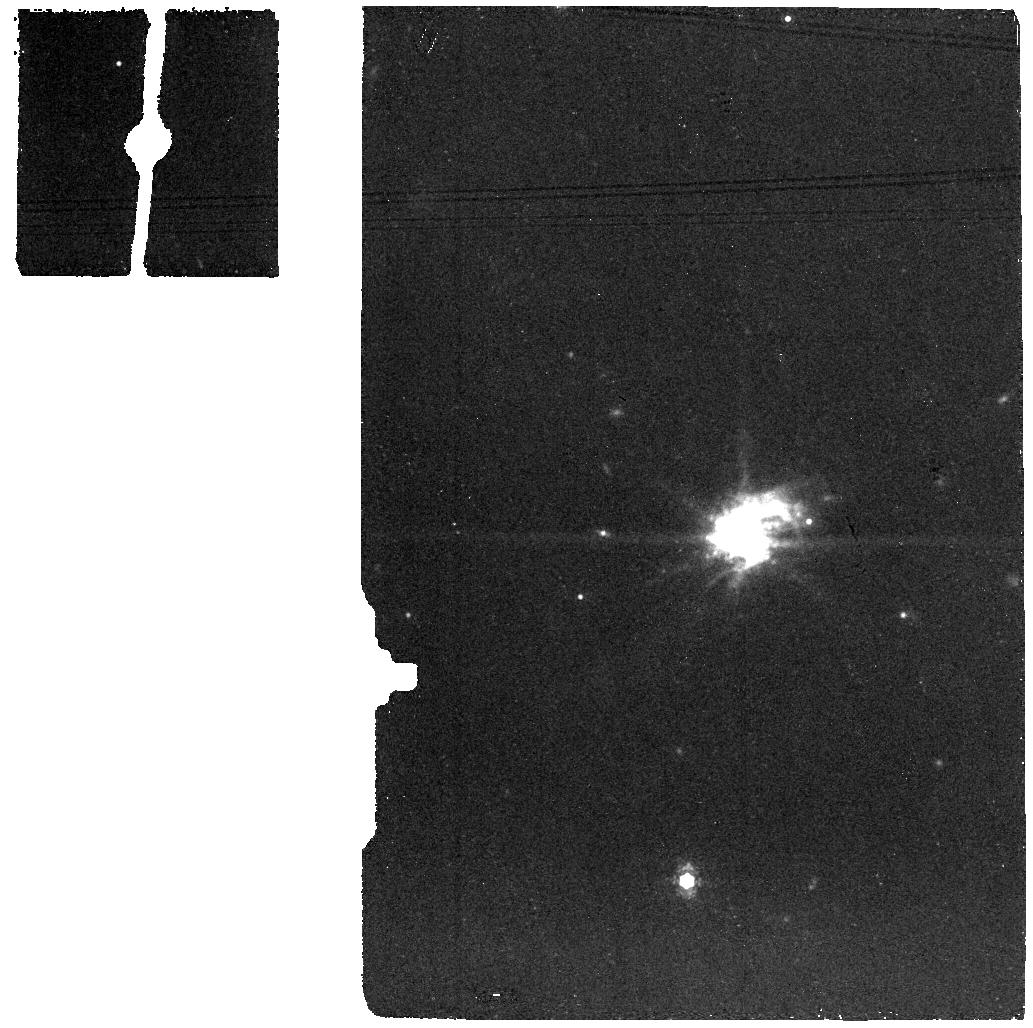
Target: J0127-0619-BKG. Instrument: MIRI. Filter: F1130W. Exposure: 6 min. Observation ID: jw04278-o006_t006_miri_f1130w

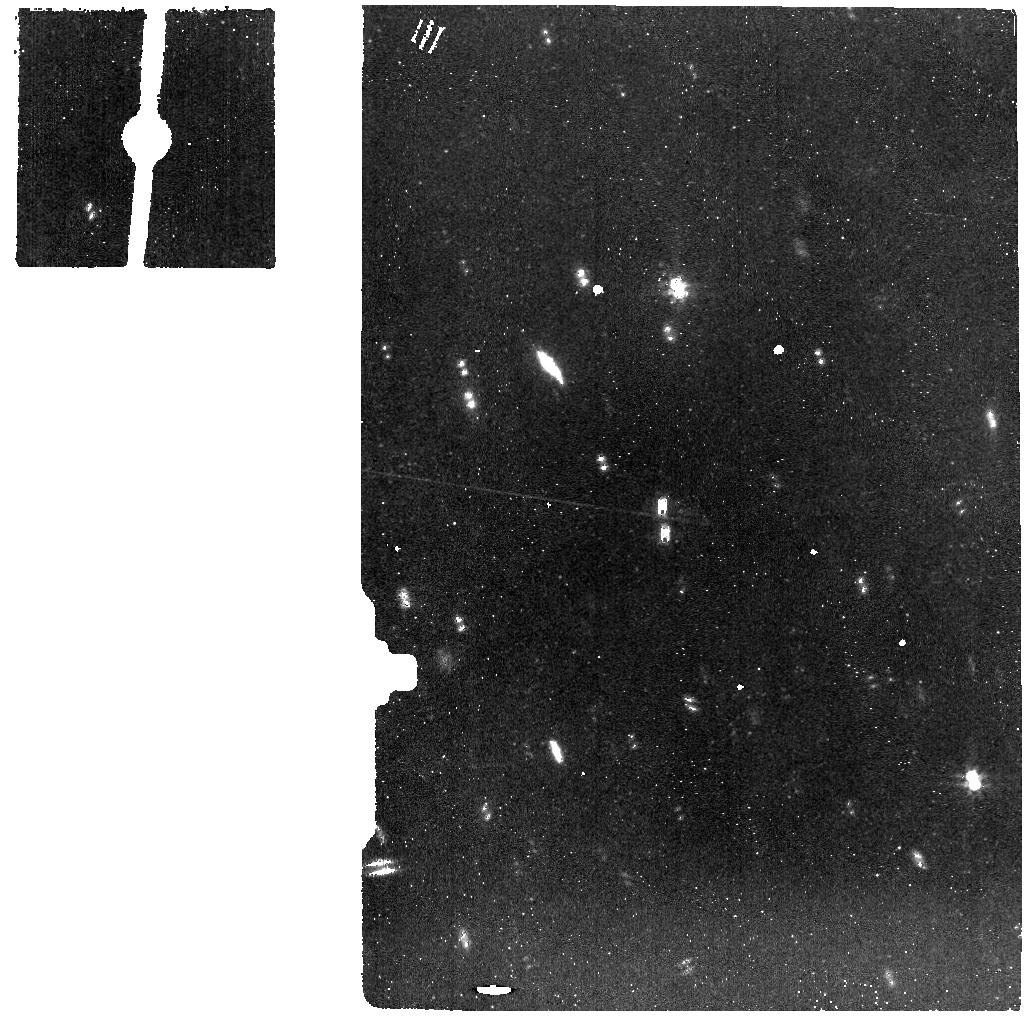
Target: J1323-0132-BKG. Instrument: MIRI. Filter: F770W. Exposure: 14 min. Observation ID: jw04278-o014_t014_miri_f770w

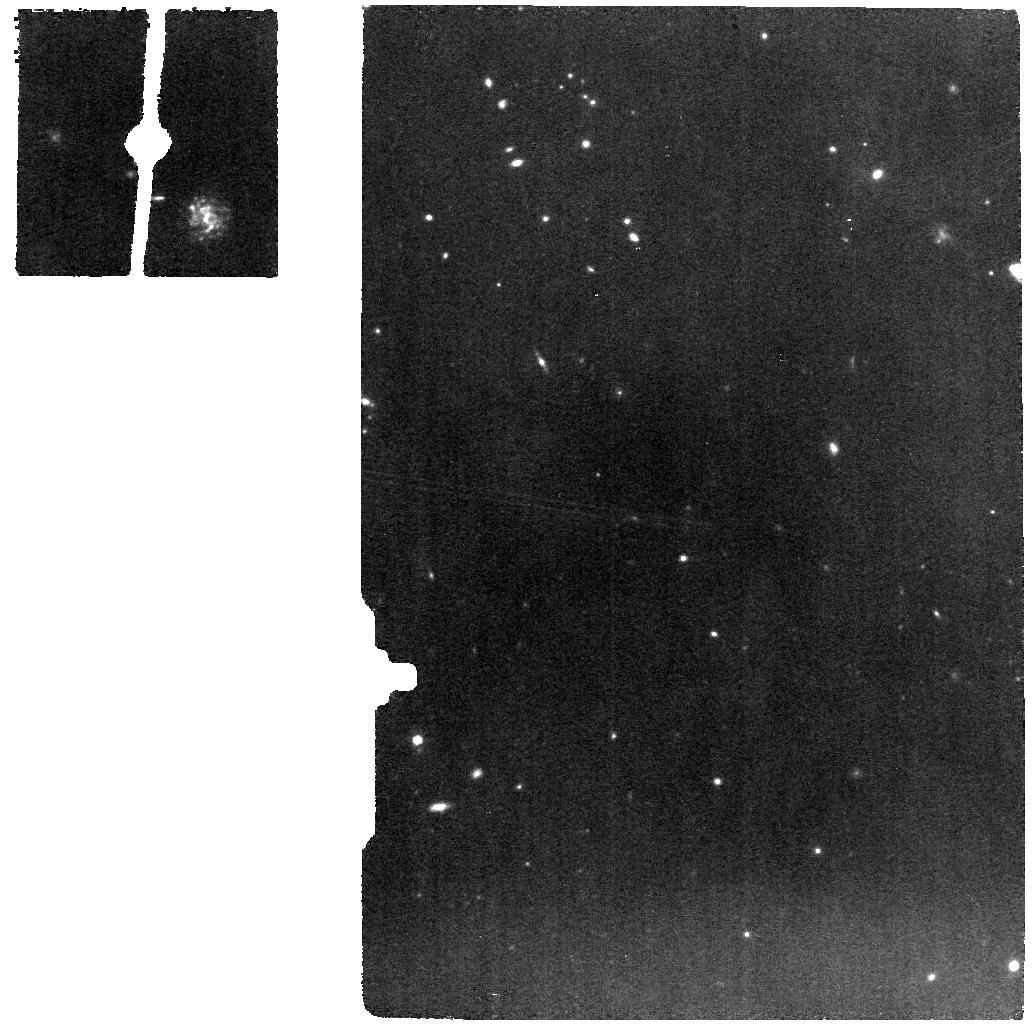
Target: J0337-0502. Instrument: MIRI. Filter: F770W. Exposure: 9 min. Observation ID: jw04278-o017_t001_miri_f770w

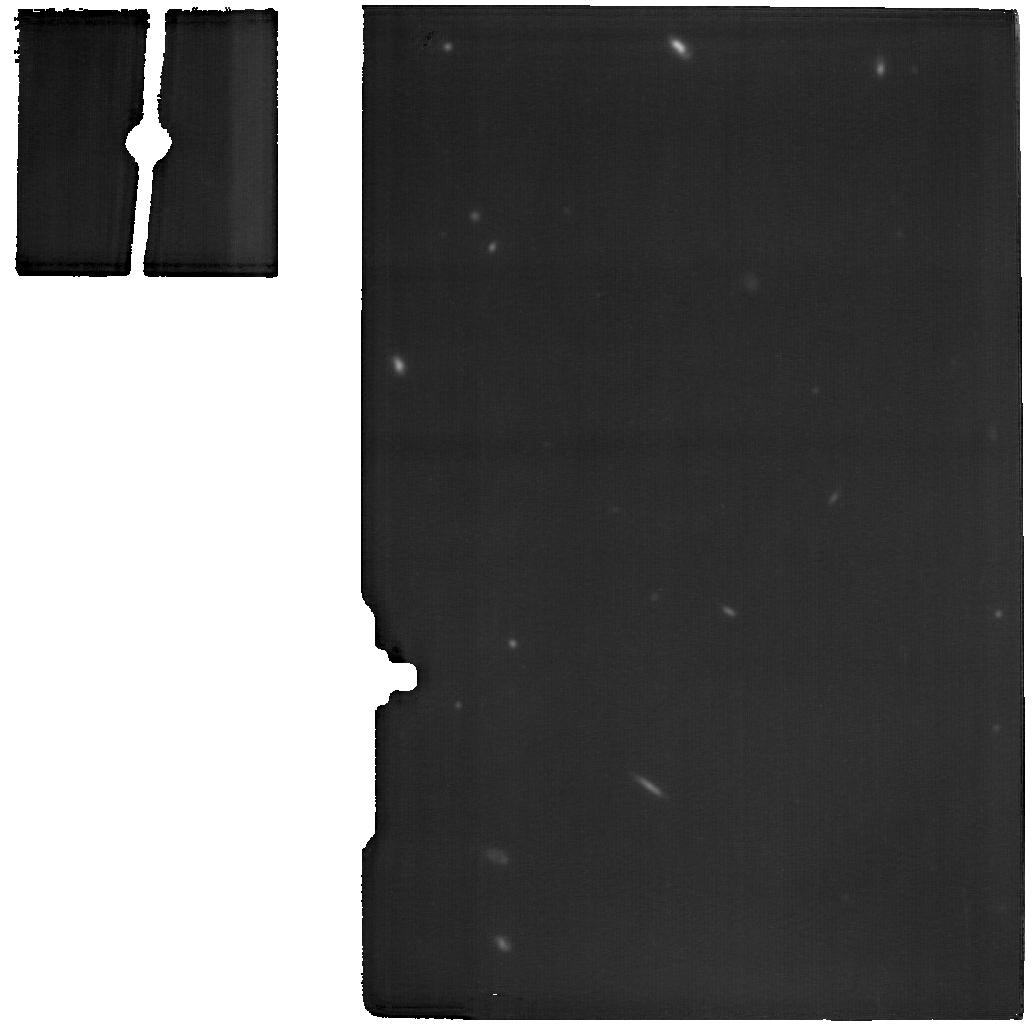
Target: J0944-0038. Instrument: MIRI. Filter: F1800W. Exposure: 24 min. Observation ID: jw04278-o011_t011_miri_f1800w

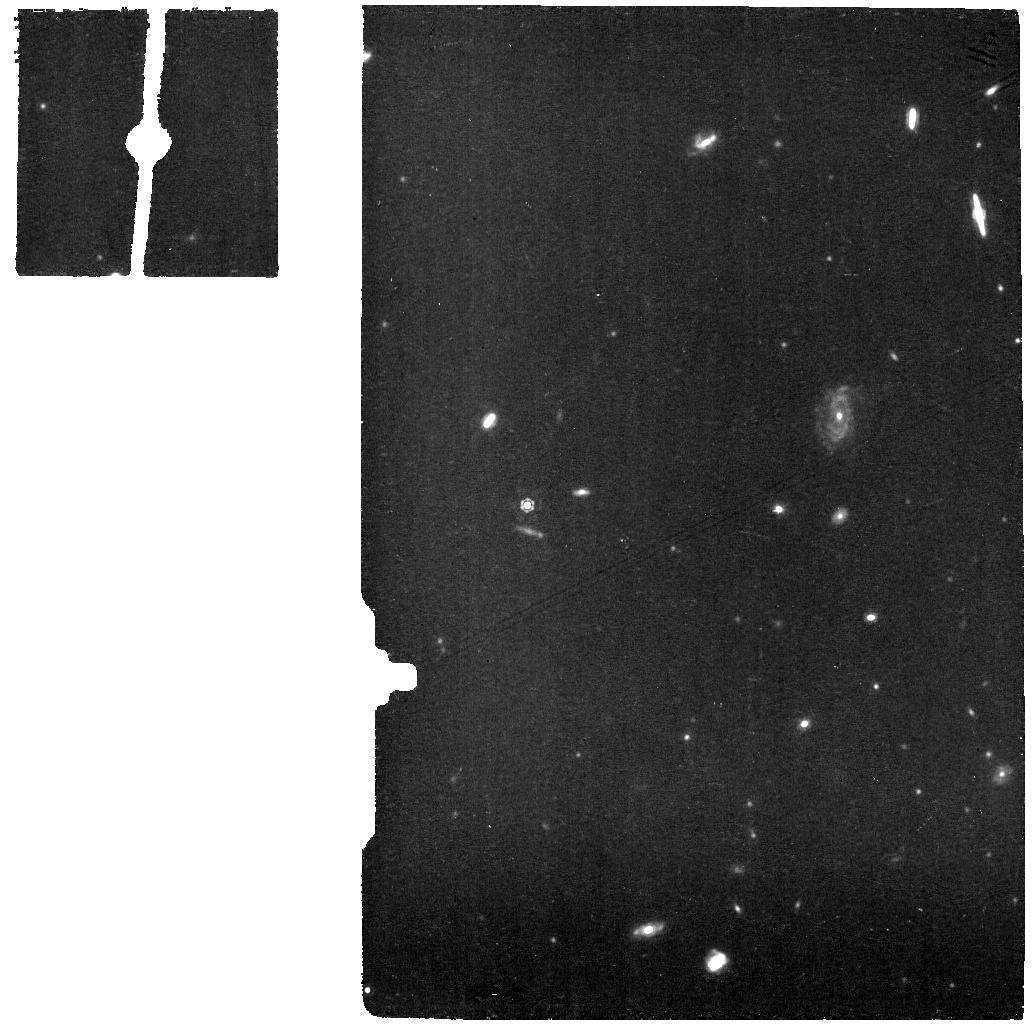
Target: J1418+2102. Instrument: MIRI. Filter: F1130W. Exposure: 28 min. Observation ID: jw04278-o015_t015_miri_f1130w

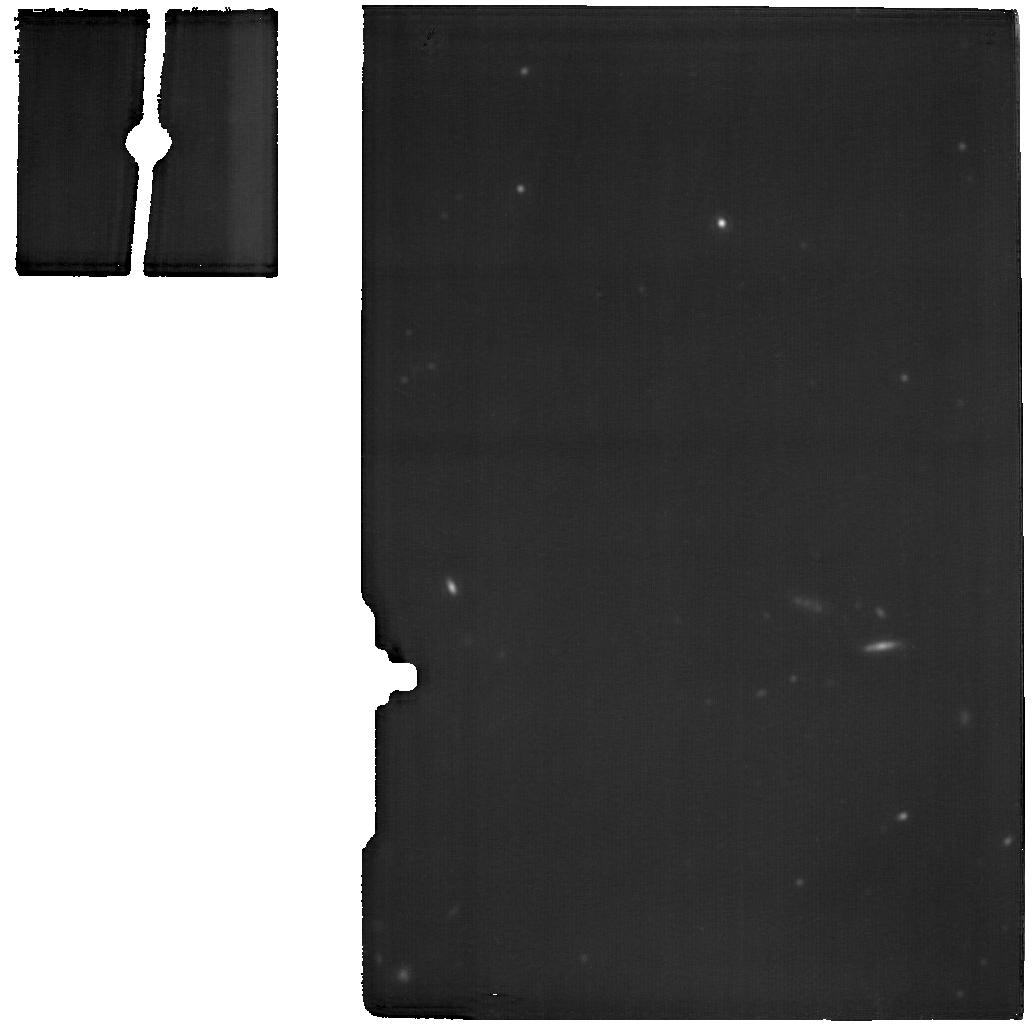
Target: J1323-0132. Instrument: MIRI. Filter: F1800W. Exposure: 28 min. Observation ID: jw04278-o013_t013_miri_f1800w

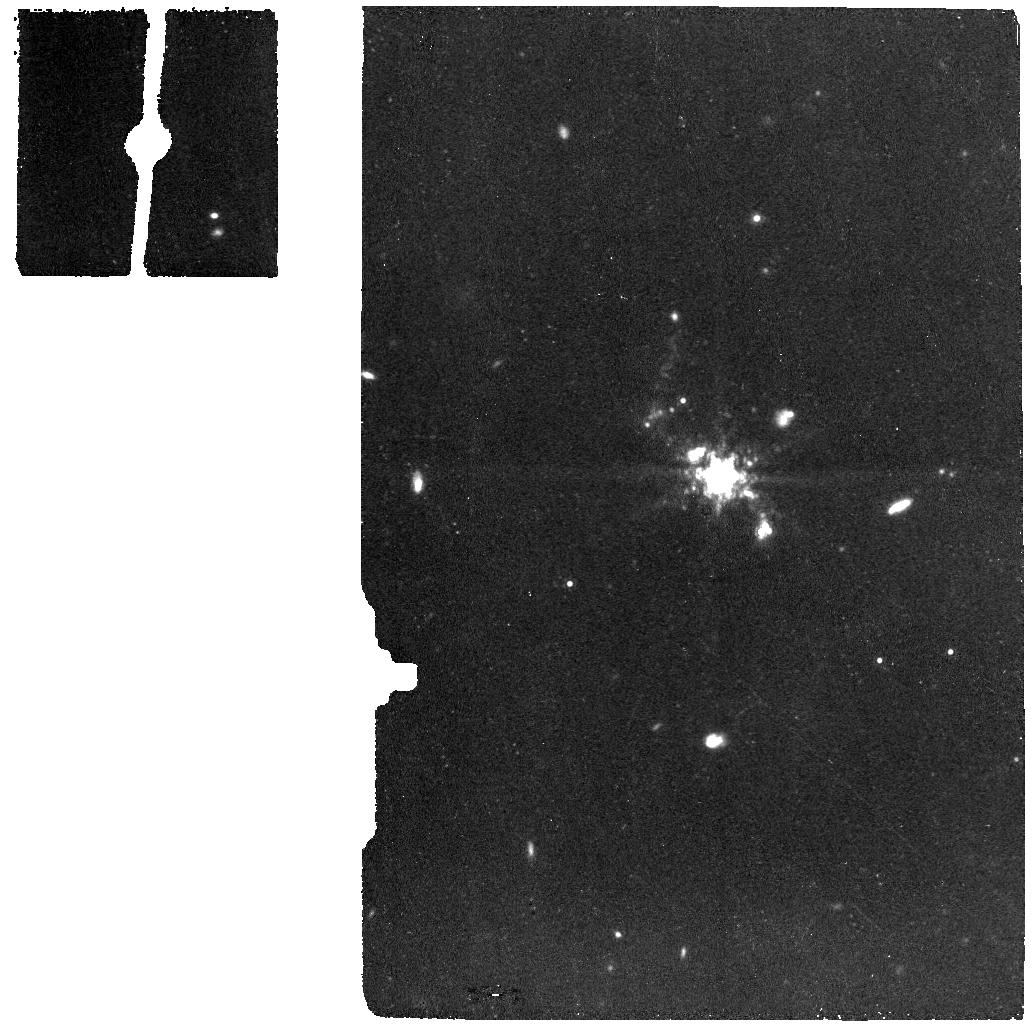
Target: J0944-0038-BKG. Instrument: MIRI. Filter: F1130W. Exposure: 12 min. Observation ID: jw04278-o012_t012_miri_f1130w

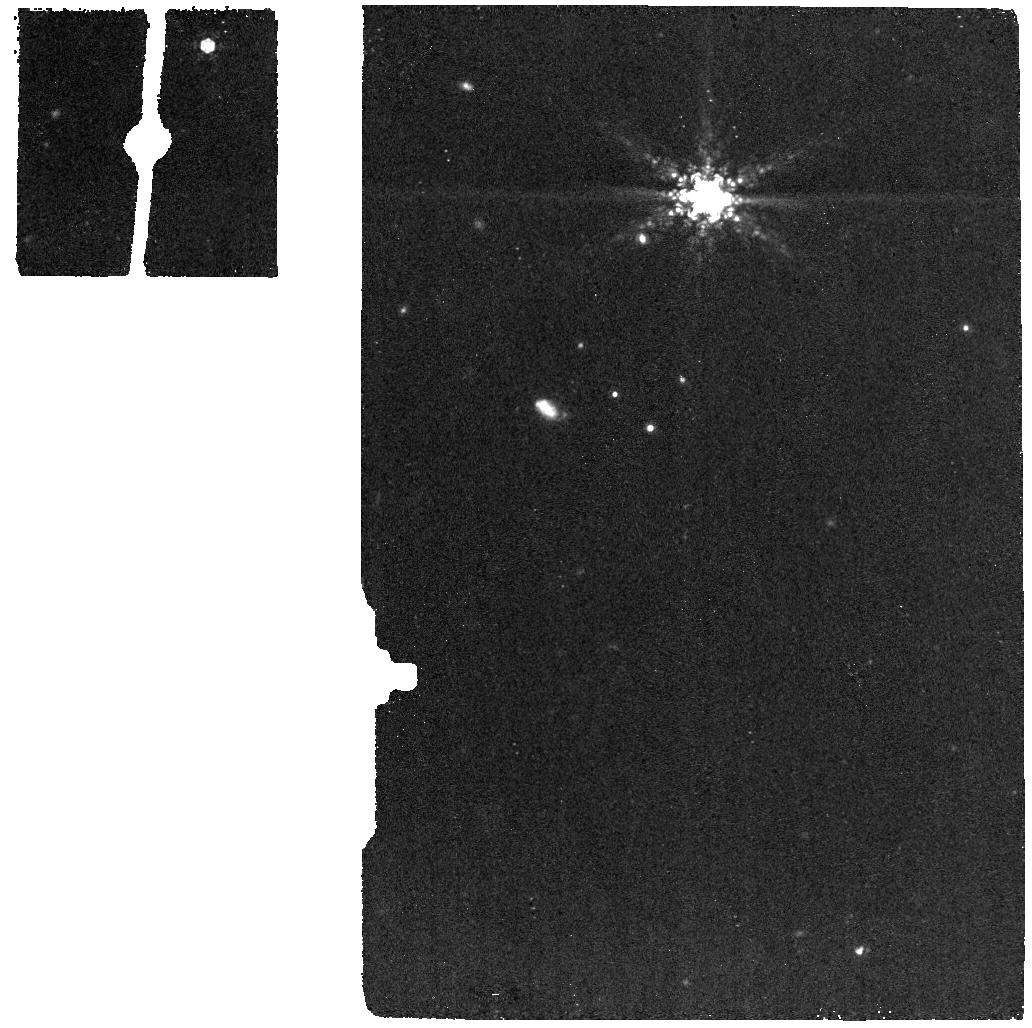
Target: J0337-0502-BKG. Instrument: MIRI. Filter: F1130W. Exposure: 5 min. Observation ID: jw04278-o018_t002_miri_f1130w

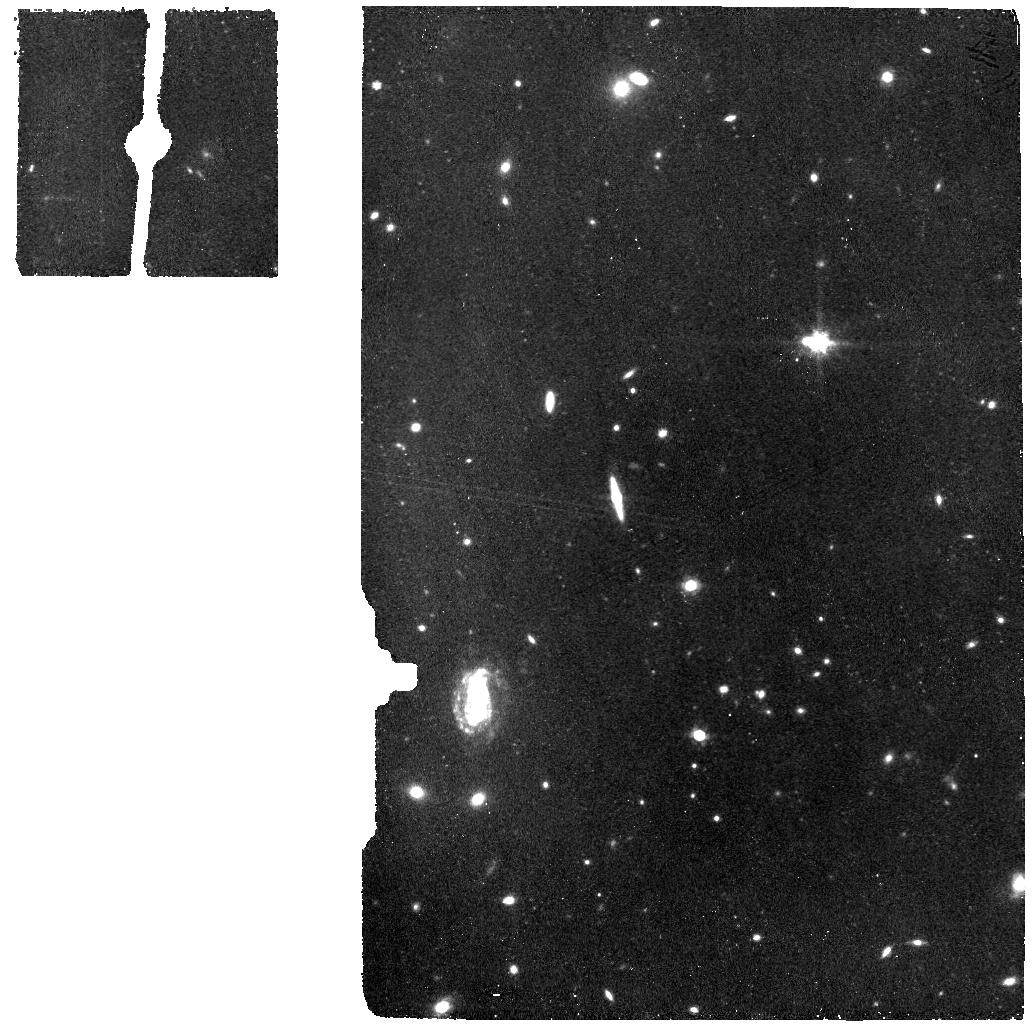
Target: J1418+2102-BKG. Instrument: MIRI. Filter: F770W. Exposure: 14 min. Observation ID: jw04278-o016_t016_miri_f770w

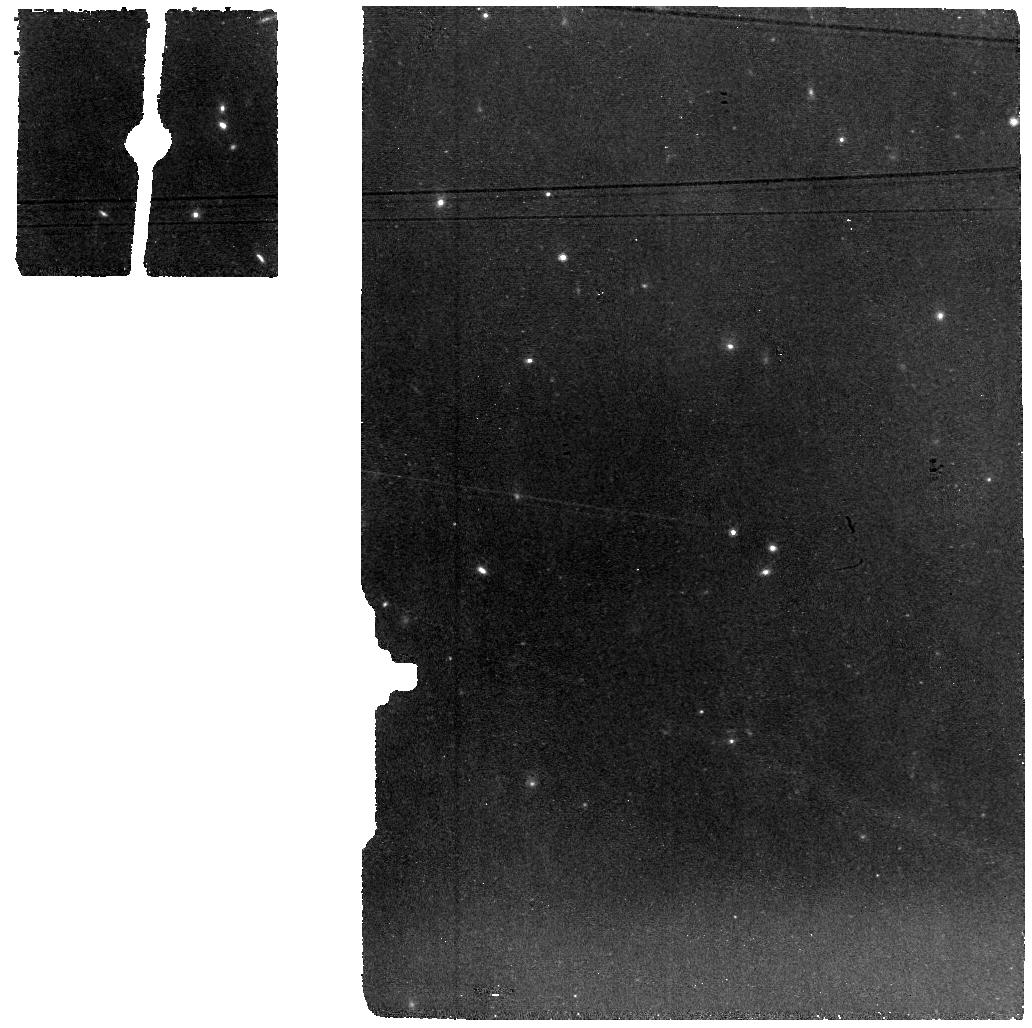
Target: J0127-0619. Instrument: MIRI. Filter: F770W. Exposure: 11 min. Observation ID: jw04278-o005_t005_miri_f770w

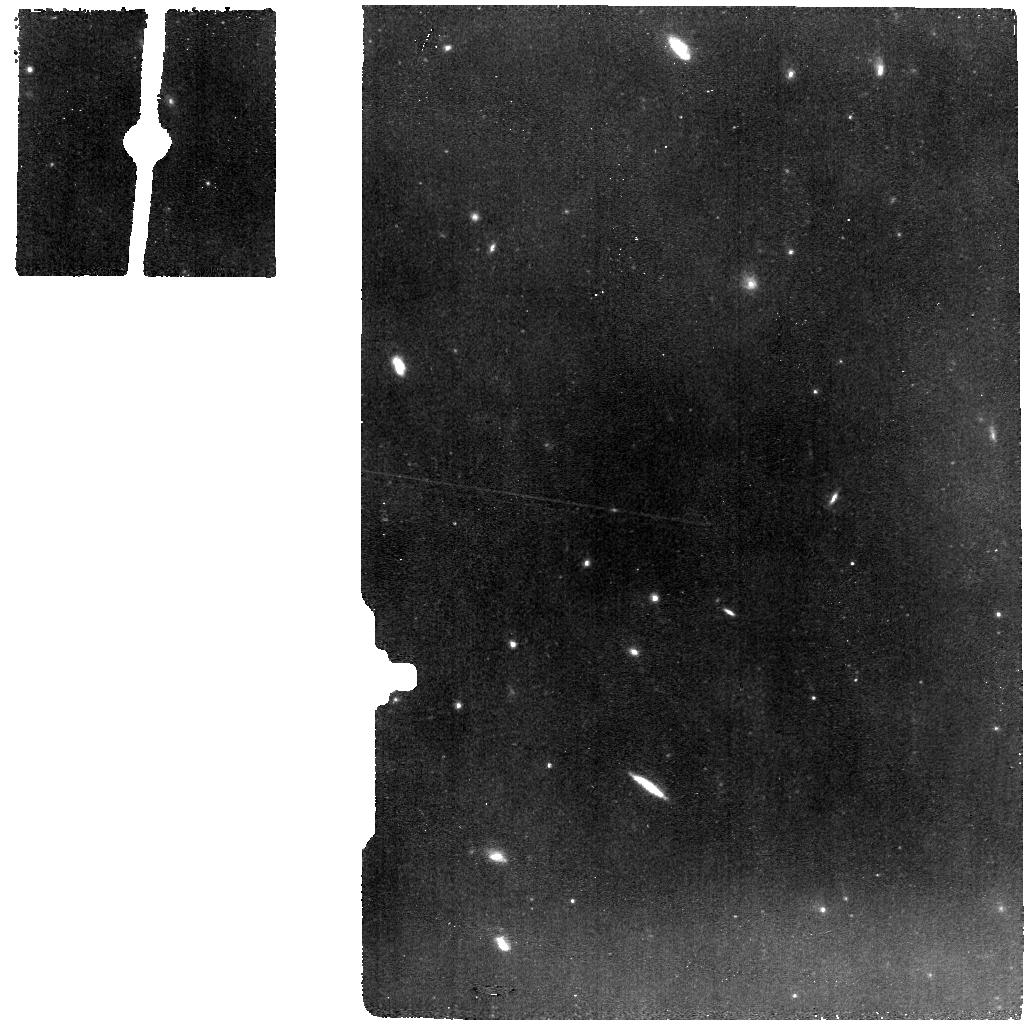
Target: J0944-0038. Instrument: MIRI. Filter: F770W. Exposure: 24 min. Observation ID: jw04278-o011_t011_miri_f770w

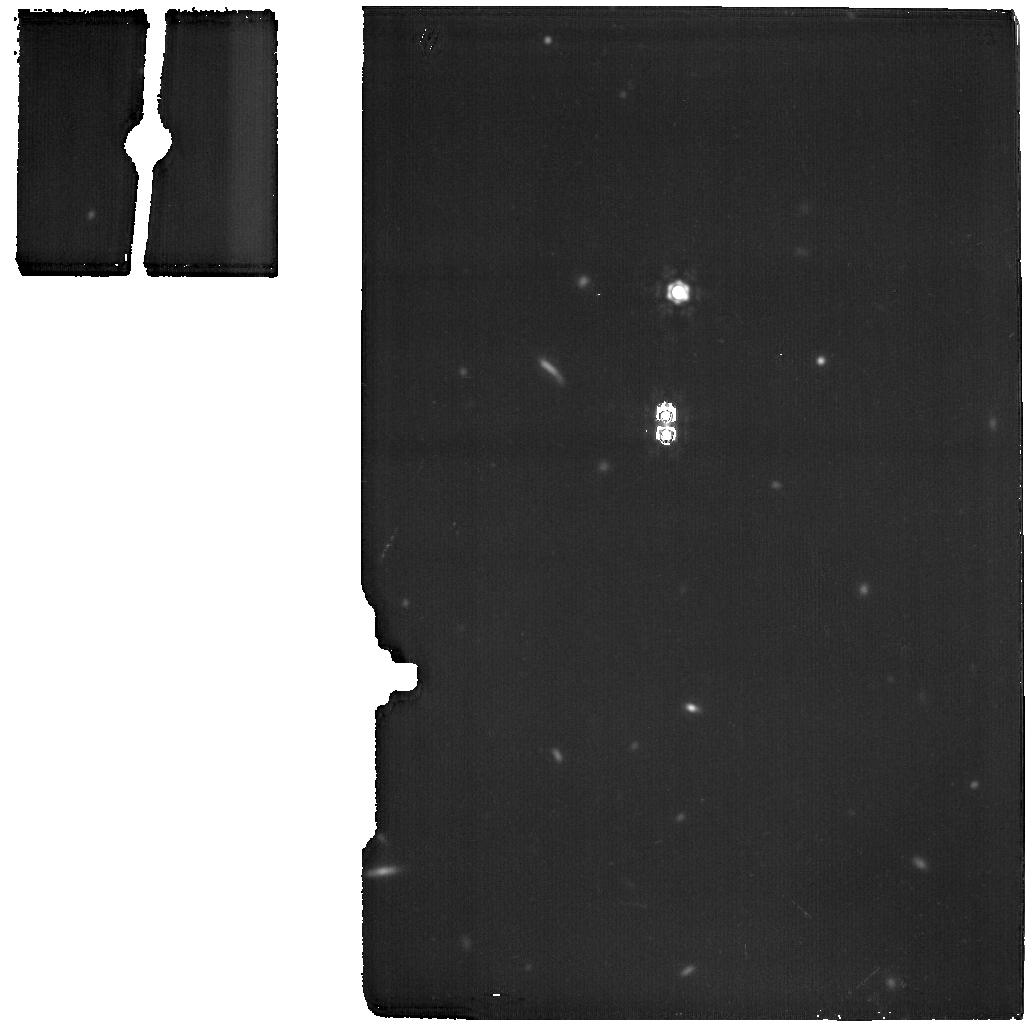
Target: J1323-0132-BKG. Instrument: MIRI. Filter: F1800W. Exposure: 14 min. Observation ID: jw04278-o014_t014_miri_f1800w

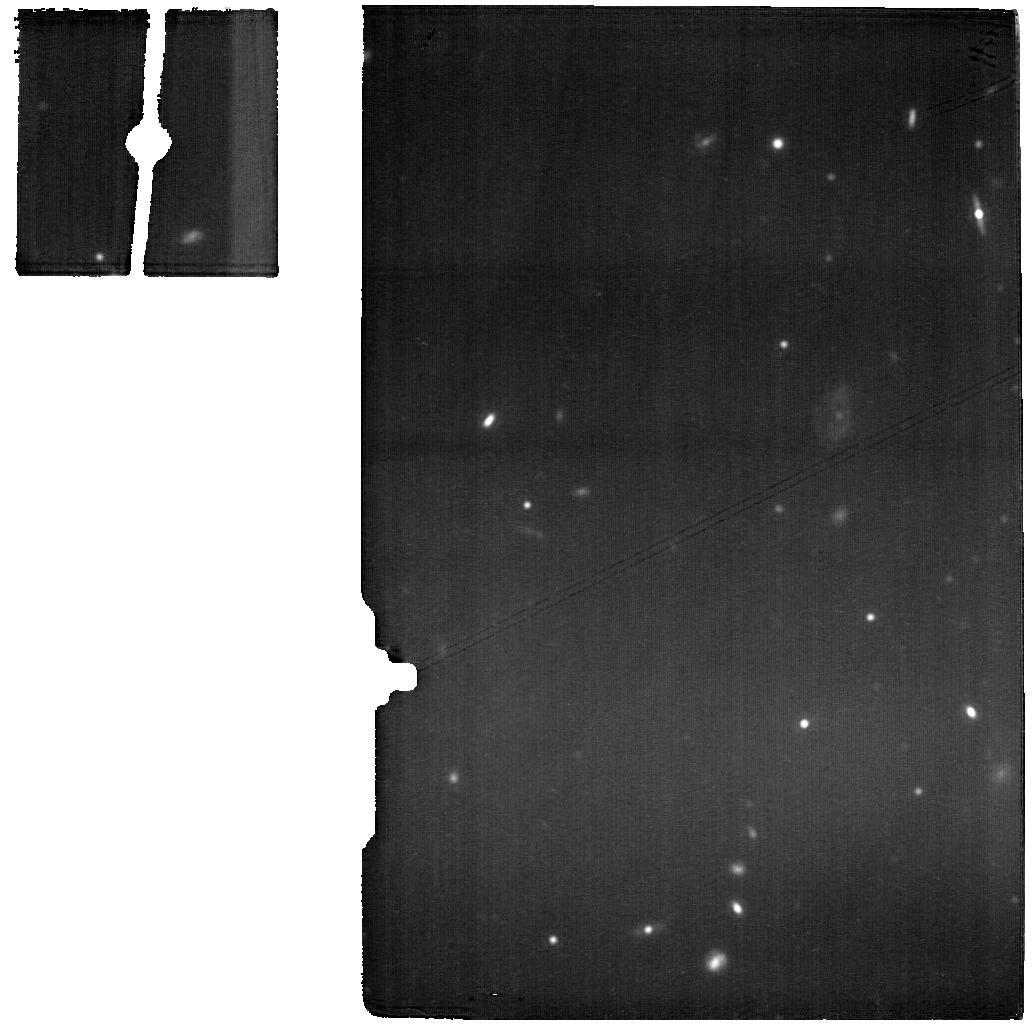
Target: J1418+2102. Instrument: MIRI. Filter: F1800W. Exposure: 28 min. Observation ID: jw04278-o015_t015_miri_f1800w

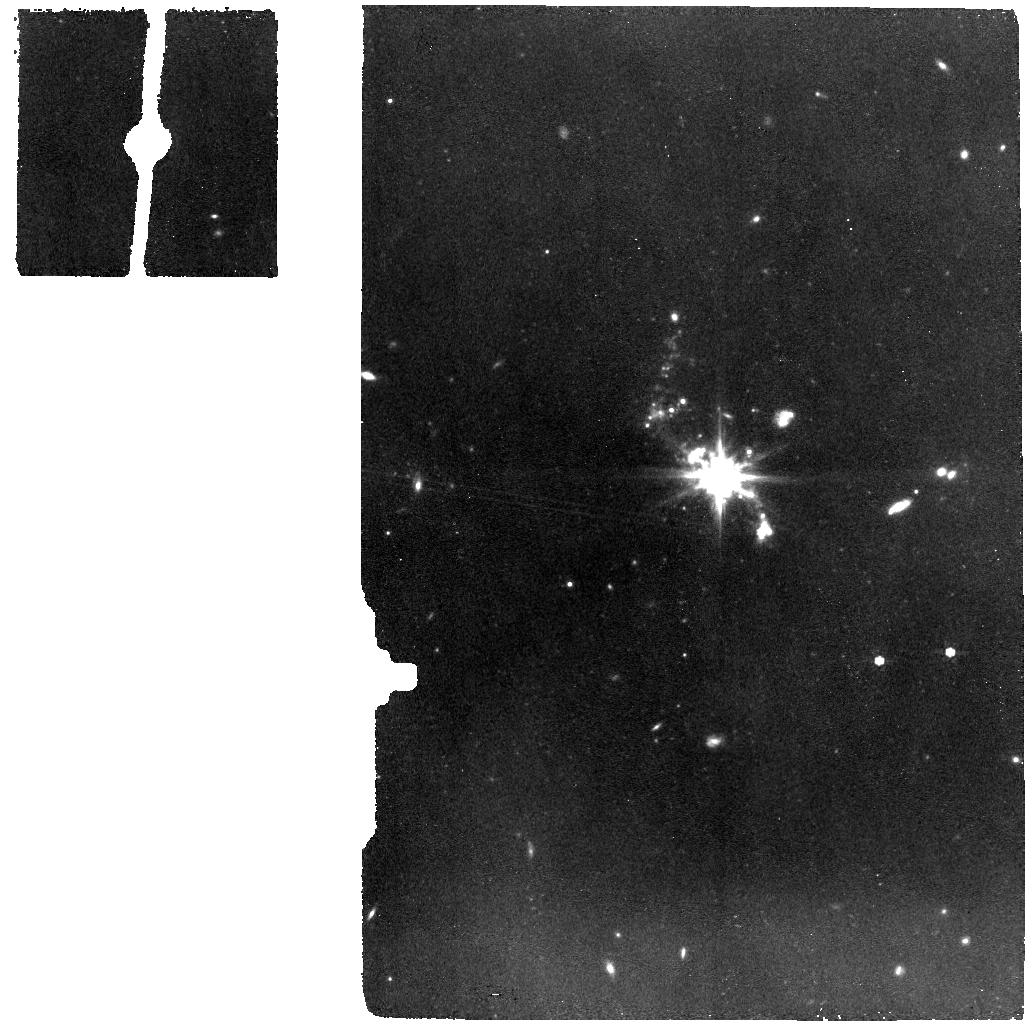
Target: J0944-0038-BKG. Instrument: MIRI. Filter: F770W. Exposure: 12 min. Observation ID: jw04278-o012_t012_miri_f770w

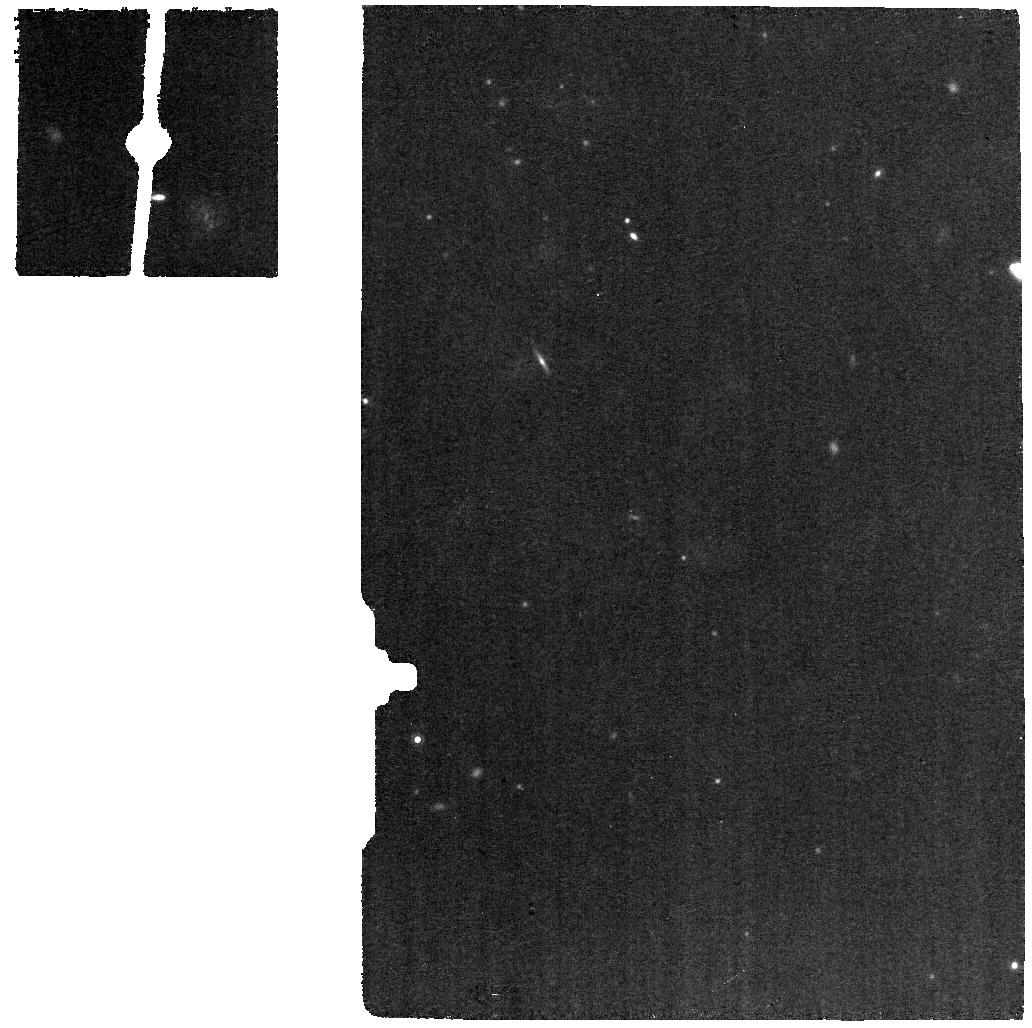
Target: J0337-0502. Instrument: MIRI. Filter: F1130W. Exposure: 9 min. Observation ID: jw04278-o017_t001_miri_f1130w

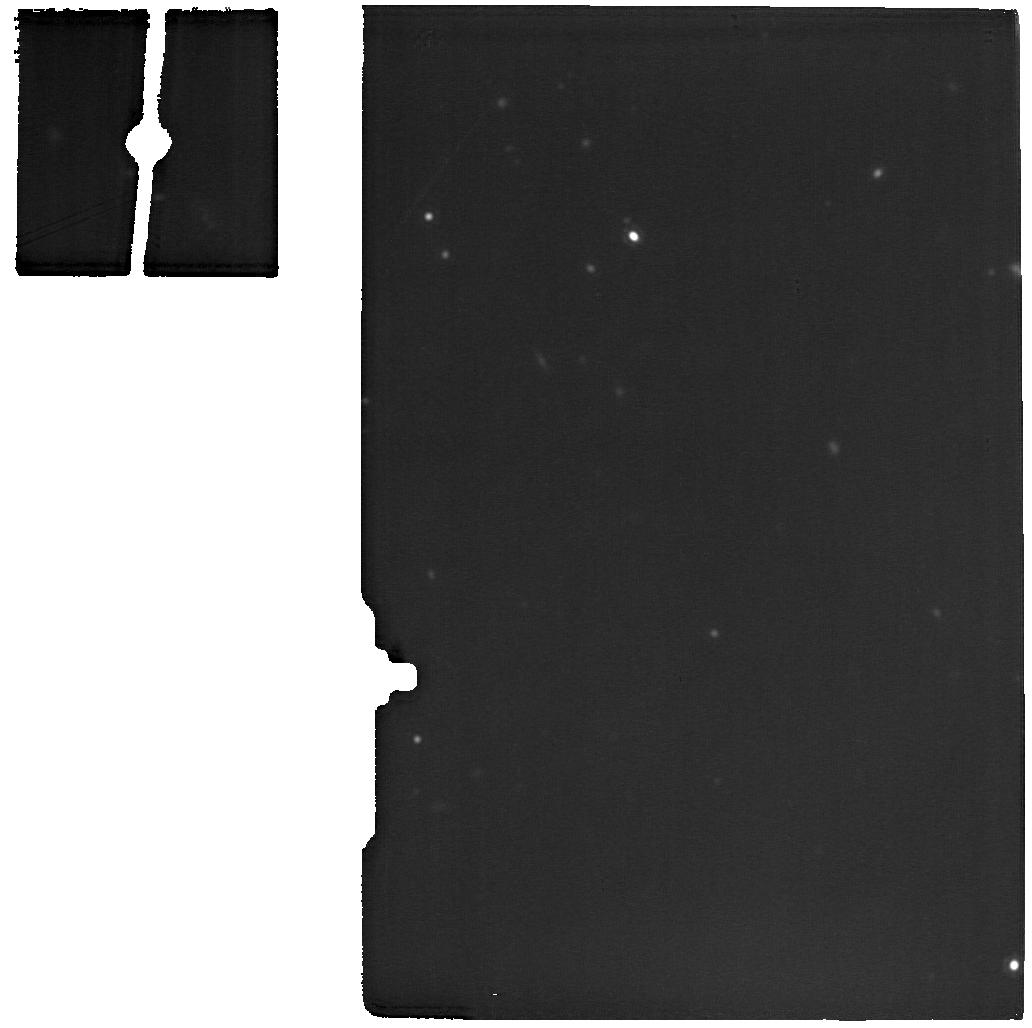
Target: J0337-0502. Instrument: MIRI. Filter: F1800W. Exposure: 9 min. Observation ID: jw04278-o017_t001_miri_f1800w

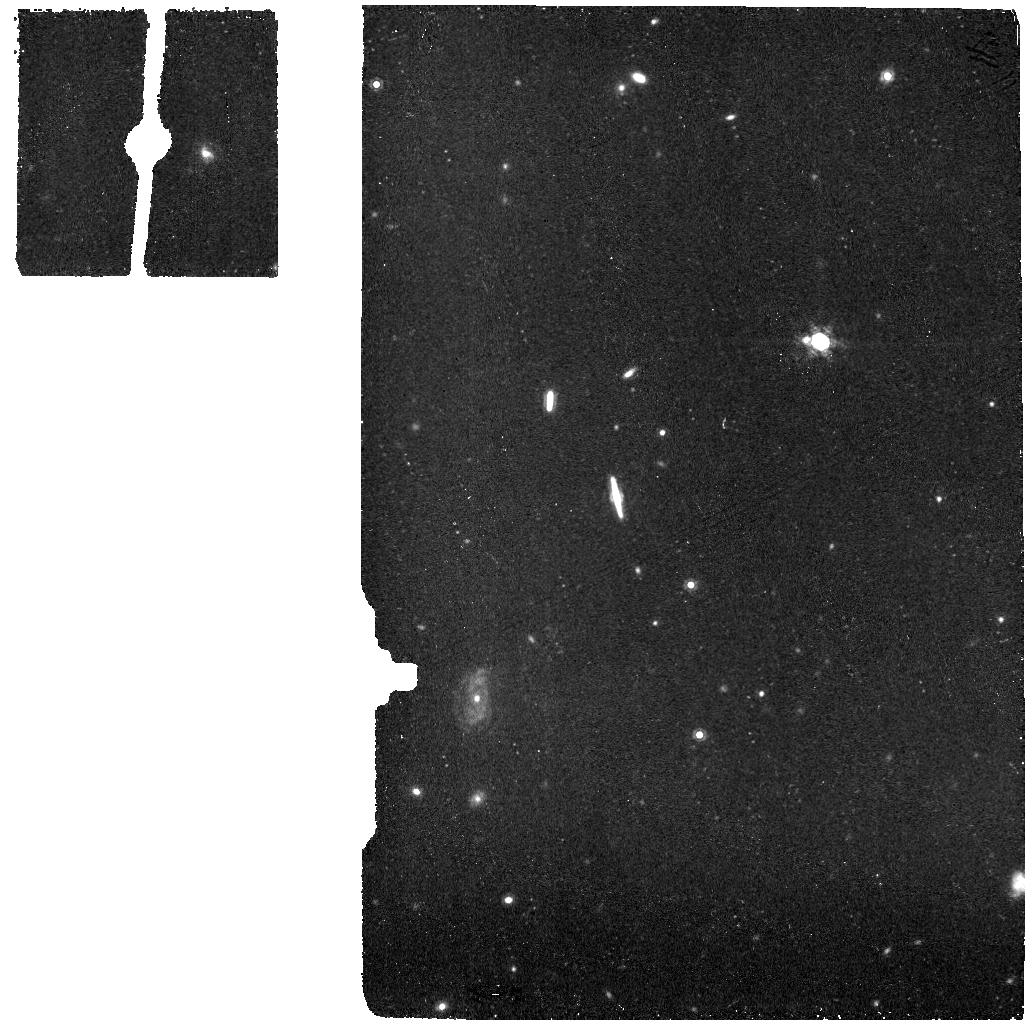
Target: J1418+2102-BKG. Instrument: MIRI. Filter: F1130W. Exposure: 14 min. Observation ID: jw04278-o016_t016_miri_f1130w

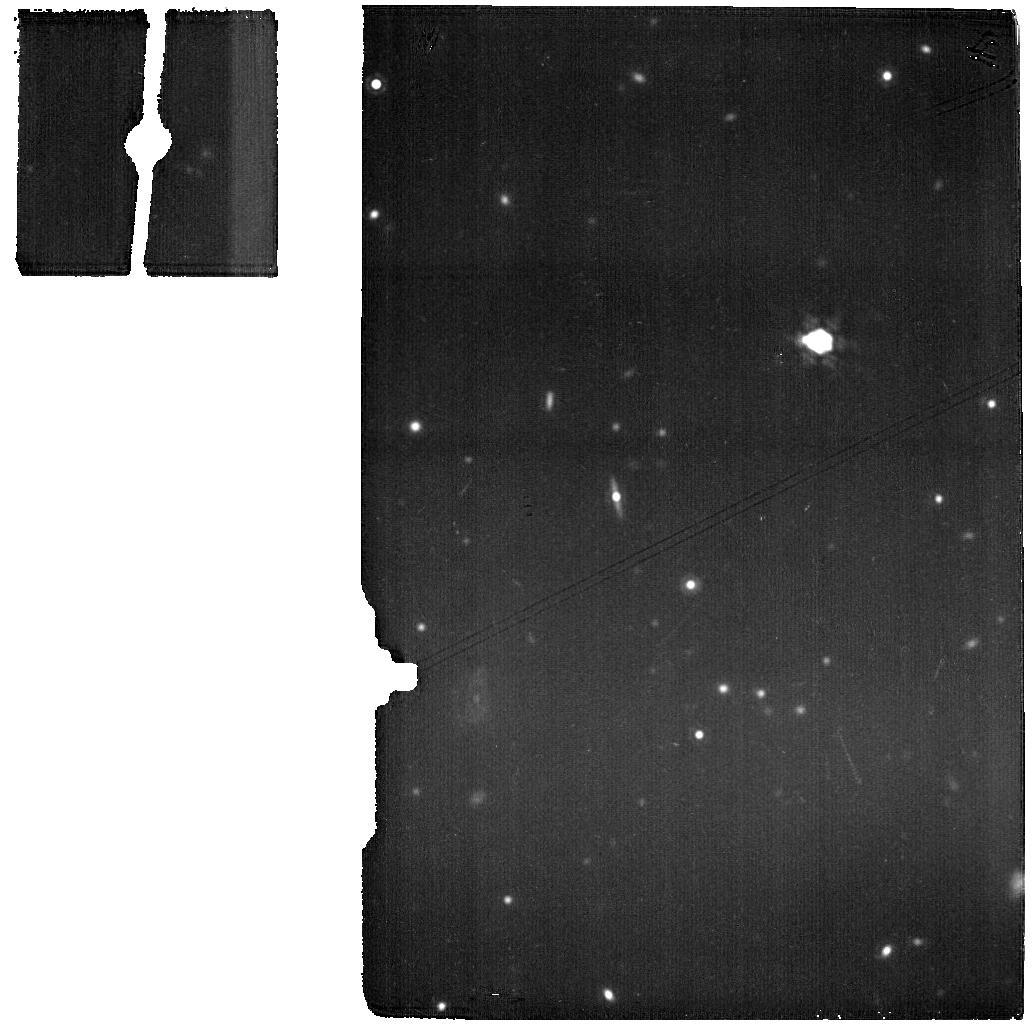
Target: J1418+2102-BKG. Instrument: MIRI. Filter: F1800W. Exposure: 14 min. Observation ID: jw04278-o016_t016_miri_f1800w

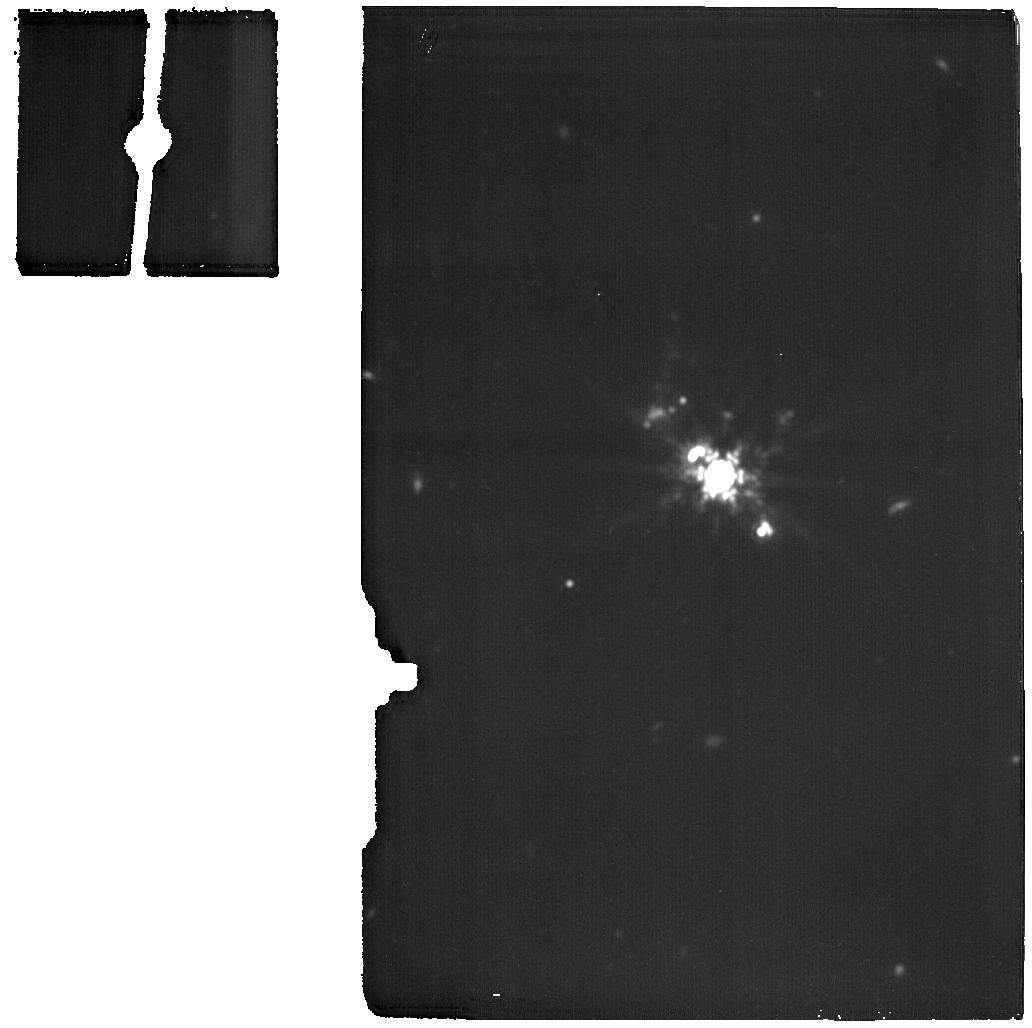
Target: J0944-0038-BKG. Instrument: MIRI. Filter: F1800W. Exposure: 12 min. Observation ID: jw04278-o012_t012_miri_f1800w

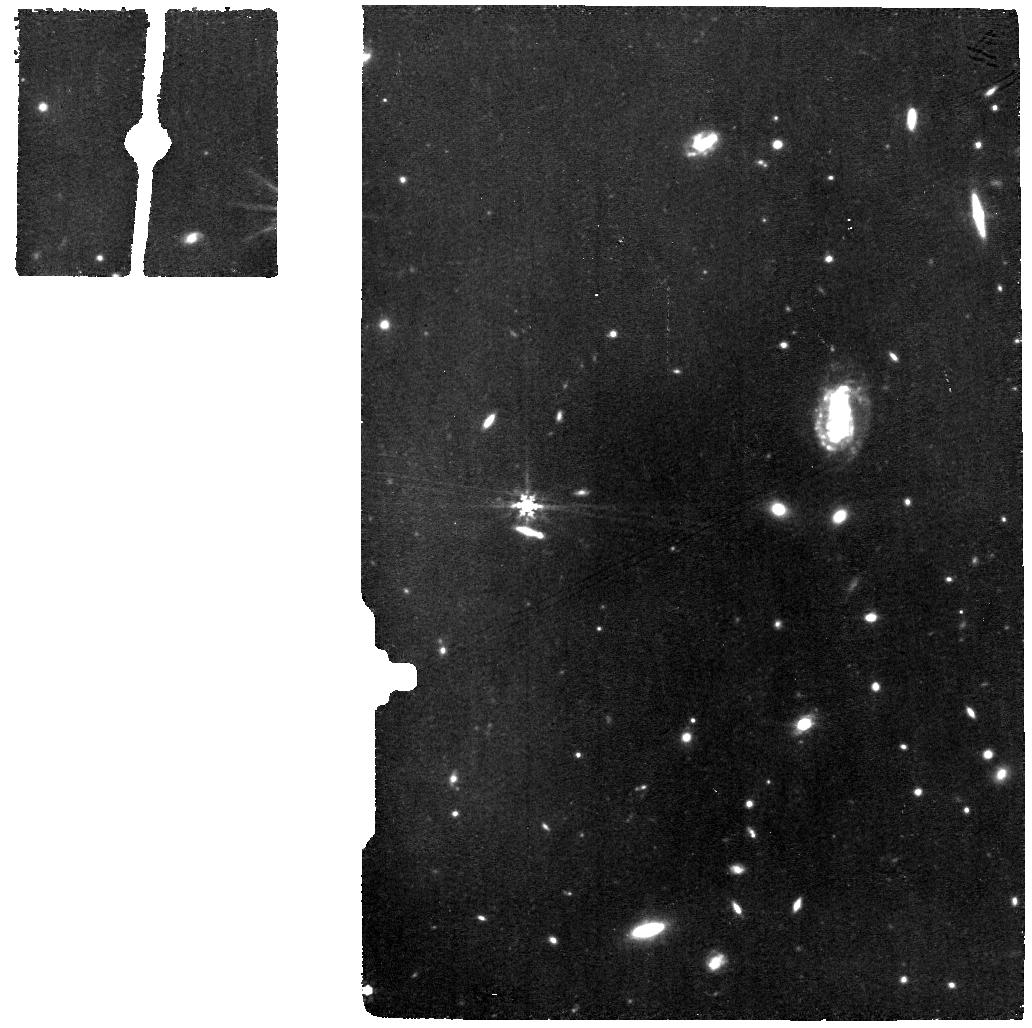
Target: J1418+2102. Instrument: MIRI. Filter: F770W. Exposure: 28 min. Observation ID: jw04278-o015_t015_miri_f770w

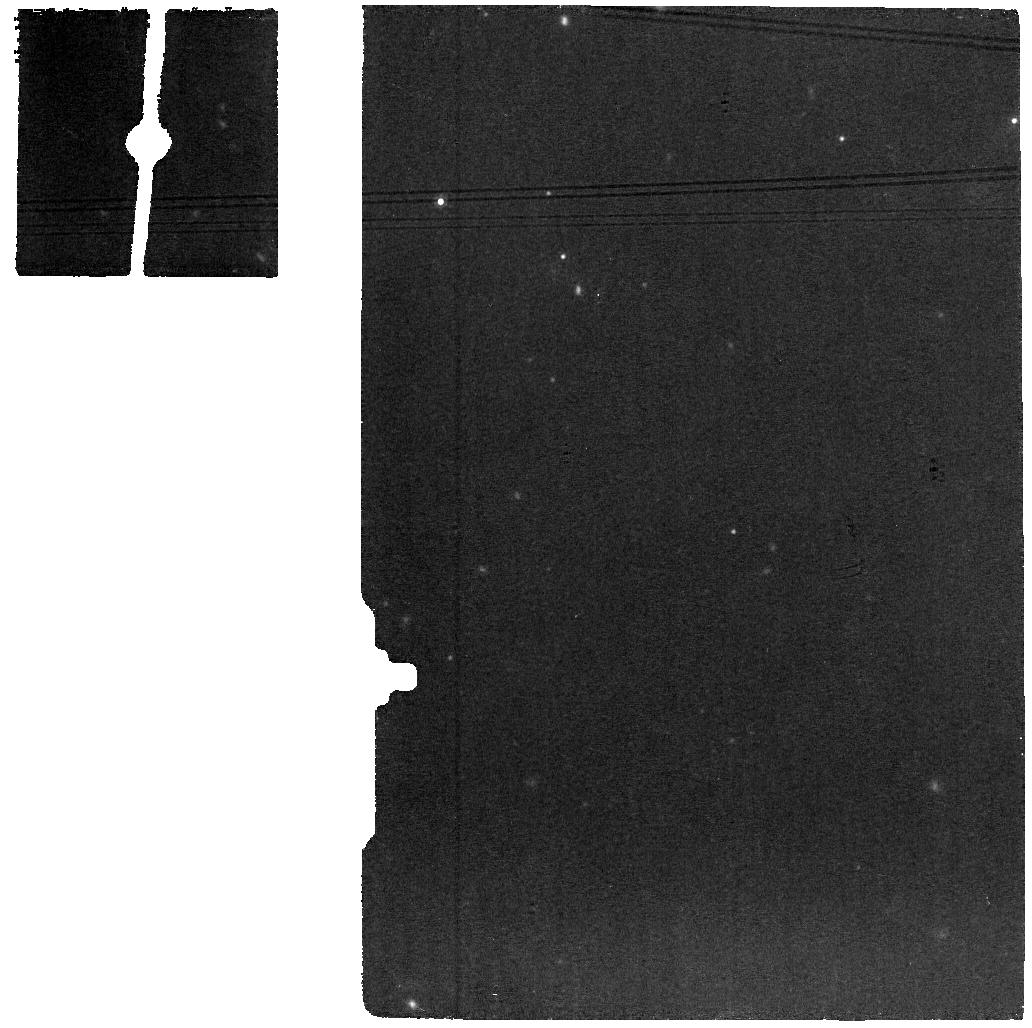
Target: J0127-0619. Instrument: MIRI. Filter: F1130W. Exposure: 11 min. Observation ID: jw04278-o005_t005_miri_f1130w

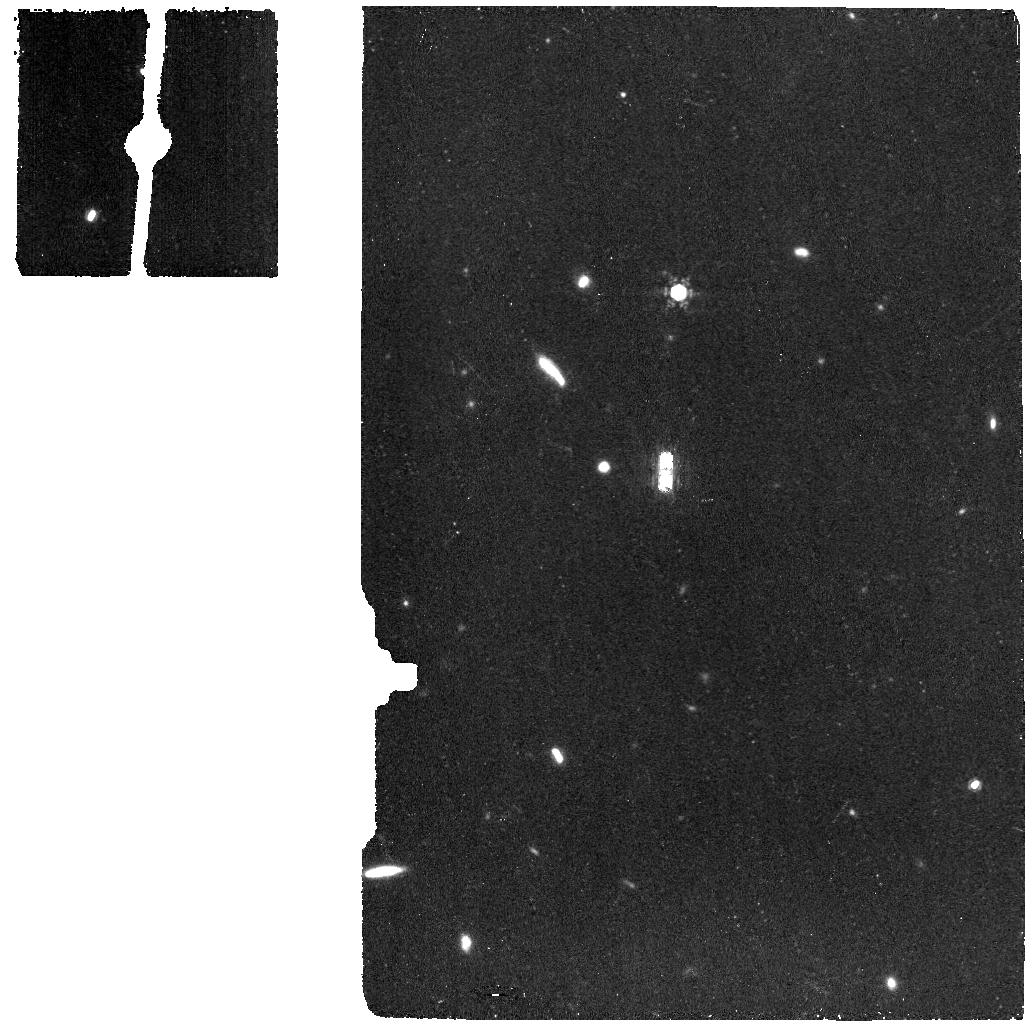
Target: J1323-0132-BKG. Instrument: MIRI. Filter: F1130W. Exposure: 14 min. Observation ID: jw04278-o014_t014_miri_f1130w

Tracing molecular gas in nearby metal-poor systems: the keys to unlocking star-formation in the early universe (PI: Mingozzi, Matilde)

Molecular gas and star formation (SF) are among the main drivers of galaxy evolution and it is uniquely important to investigate them in the pristine primeval systems of the high-z Universe. SF is expected to take place in the cold molecular phase of the gas, mainly constituted by molecular Hydrogen, that unfortunately cannot be directly traced. Alternative methods, like the use of CO, are limited in metal-poor environments, where the reduced dust shielding and high ionization radiation create the so called CO-dark gas. Most importantly, the cold gas phase is inaccessible in the high-z Universe with the current facilities. Here we propose an efficient MIRI MRS program of six nearby metal-poor objects, considered high-z analogs and spanning a range of galaxy properties. Moreover, each is complemented by a unique set of multi-wavelength data (UV, optical and submm). Our aim is to investigate in an alternative way their total molecular reservoir. Specifically, we will measure their warm molecular gas through multiple mid-IR H2 rotational lines, which will be revealed for the first time in low-metallicity gas by harnessing the sensitivity of MIRI. The conversion of the warm-to-cold molecular gas through their detailed modeling will then give us access to the total molecular gas content. Overall, the MIRI MRS spectra for our high-z analogs in combination with the UV-optical-submm coverage will shed light on the interstellar medium conditions and mechanisms in metal-poor extreme environments of the early systems.